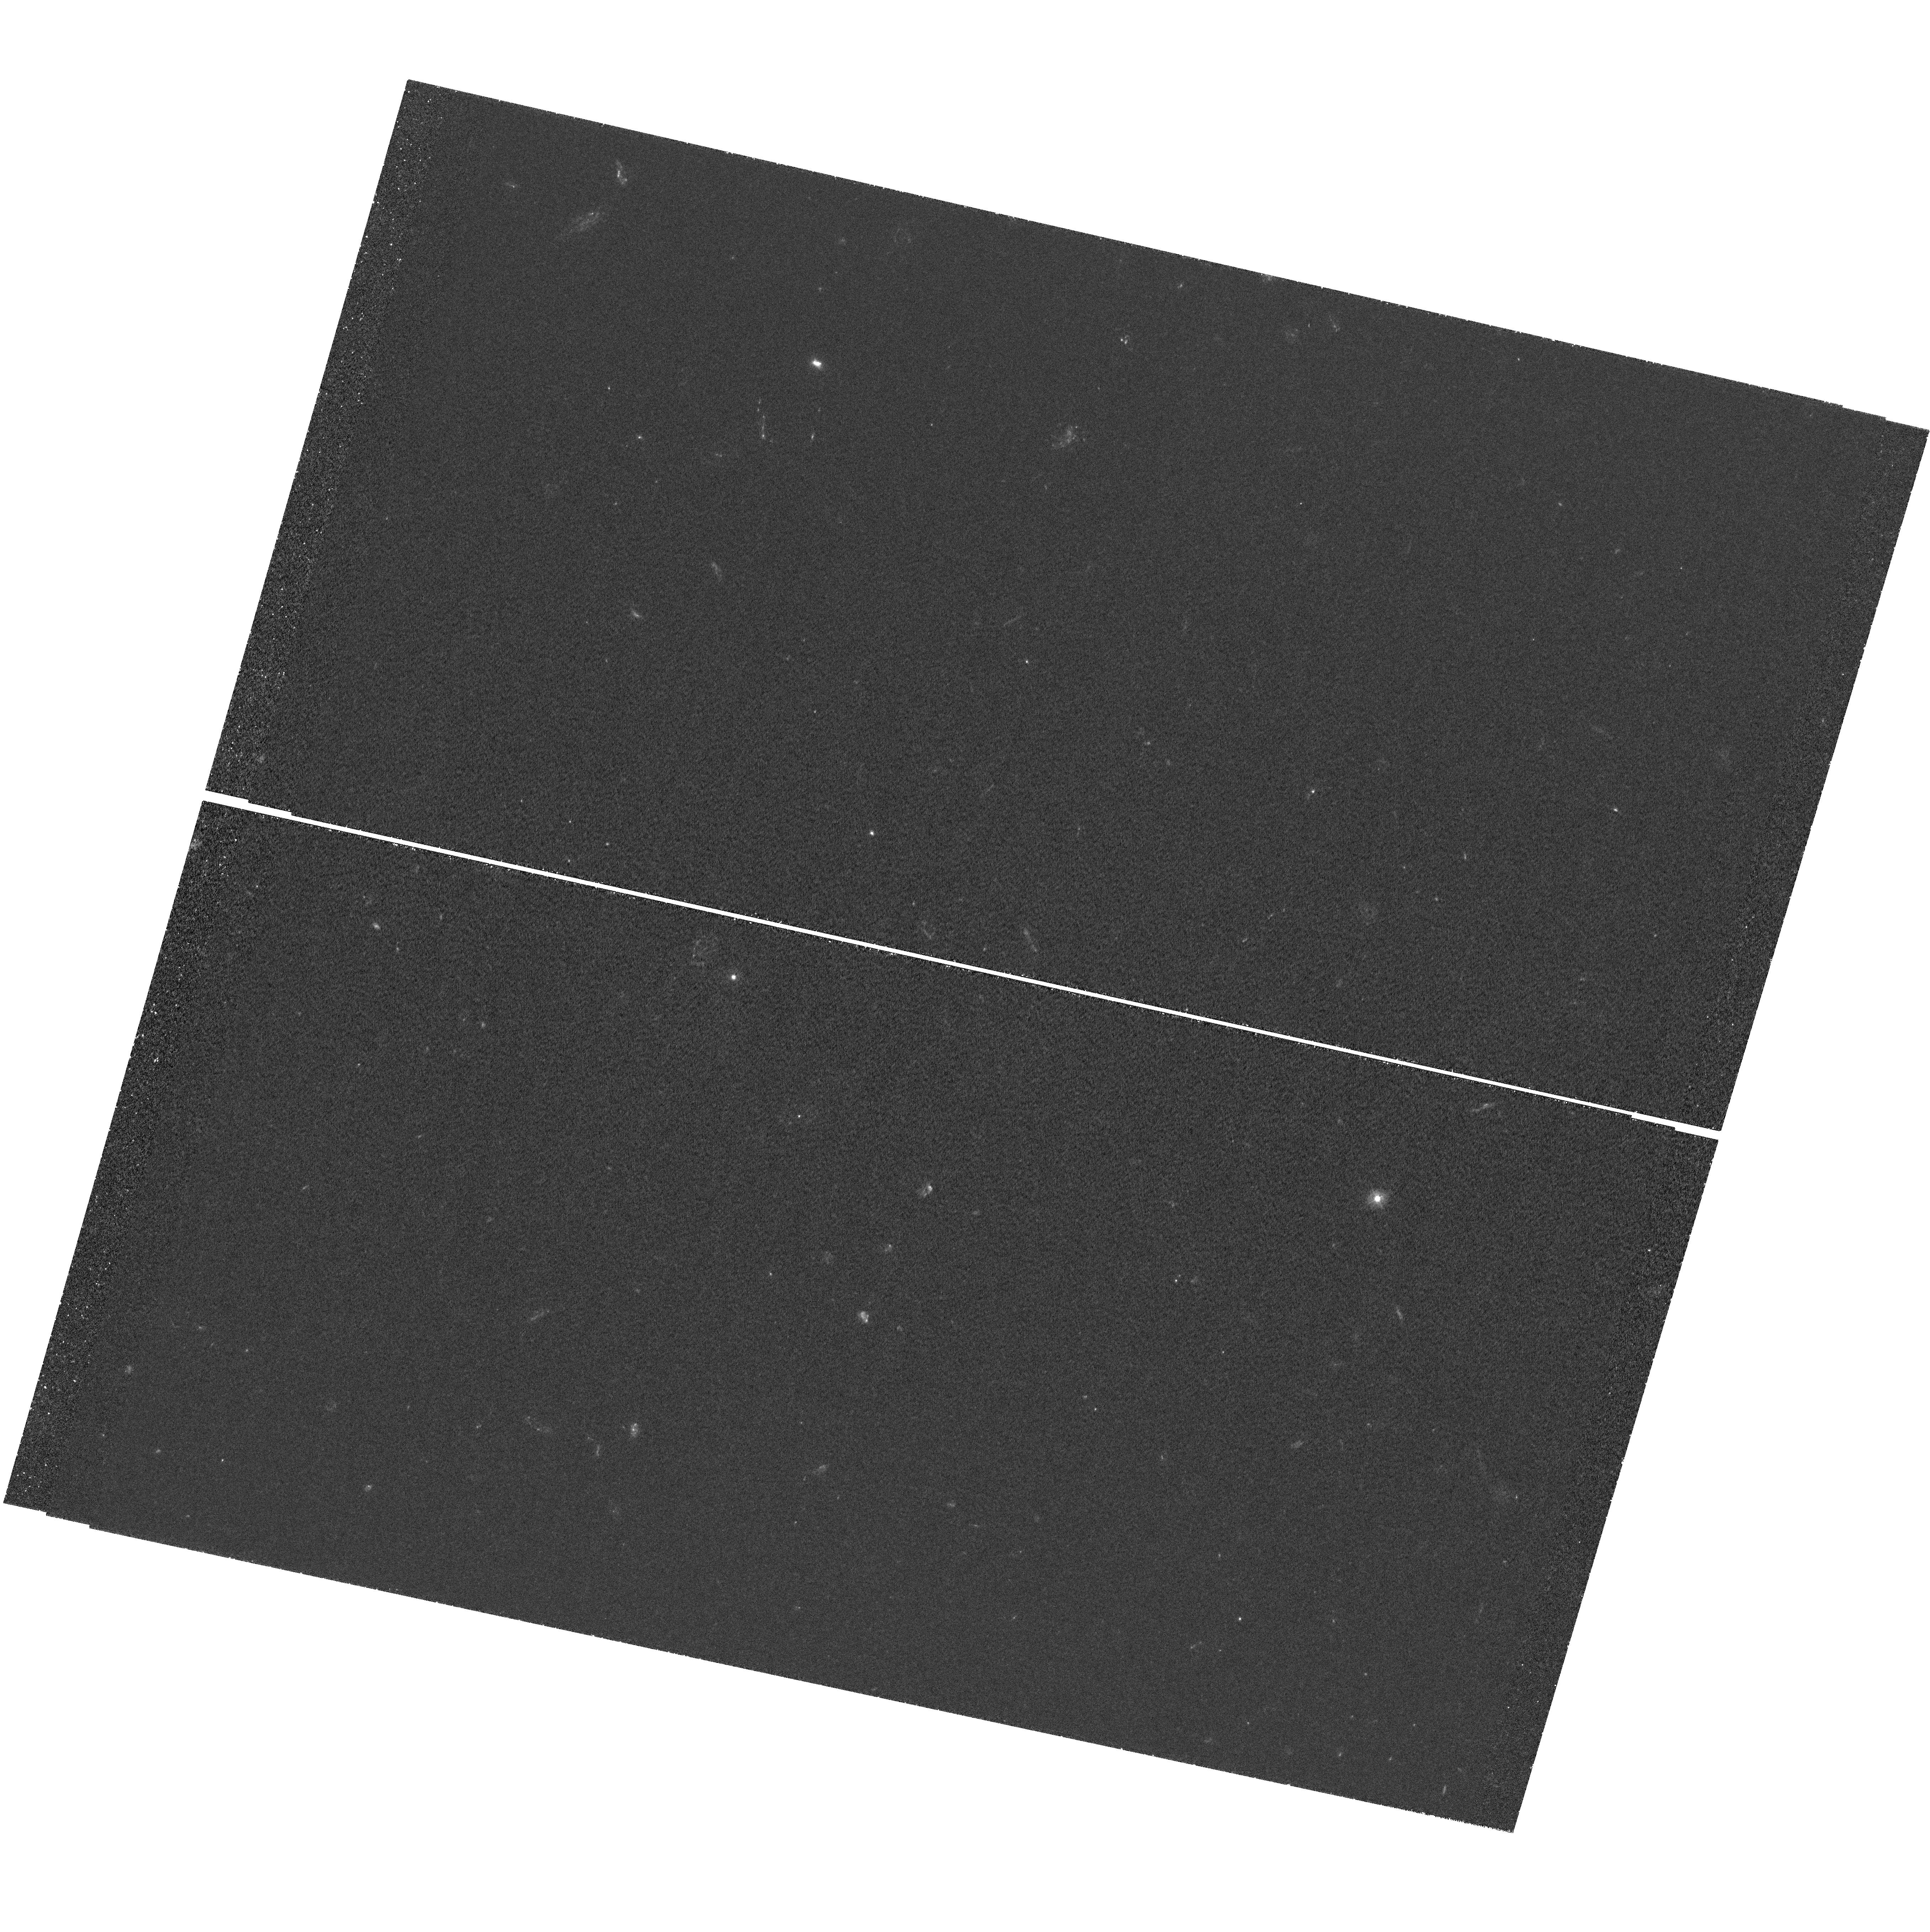
Target: J114833+193003
Instrument: WFC3/UVIS
Filter: F275W
Exposure: 3.9 h
Observation ID: hst_12266_02_wfc3_uvis_f275w_ibhw02

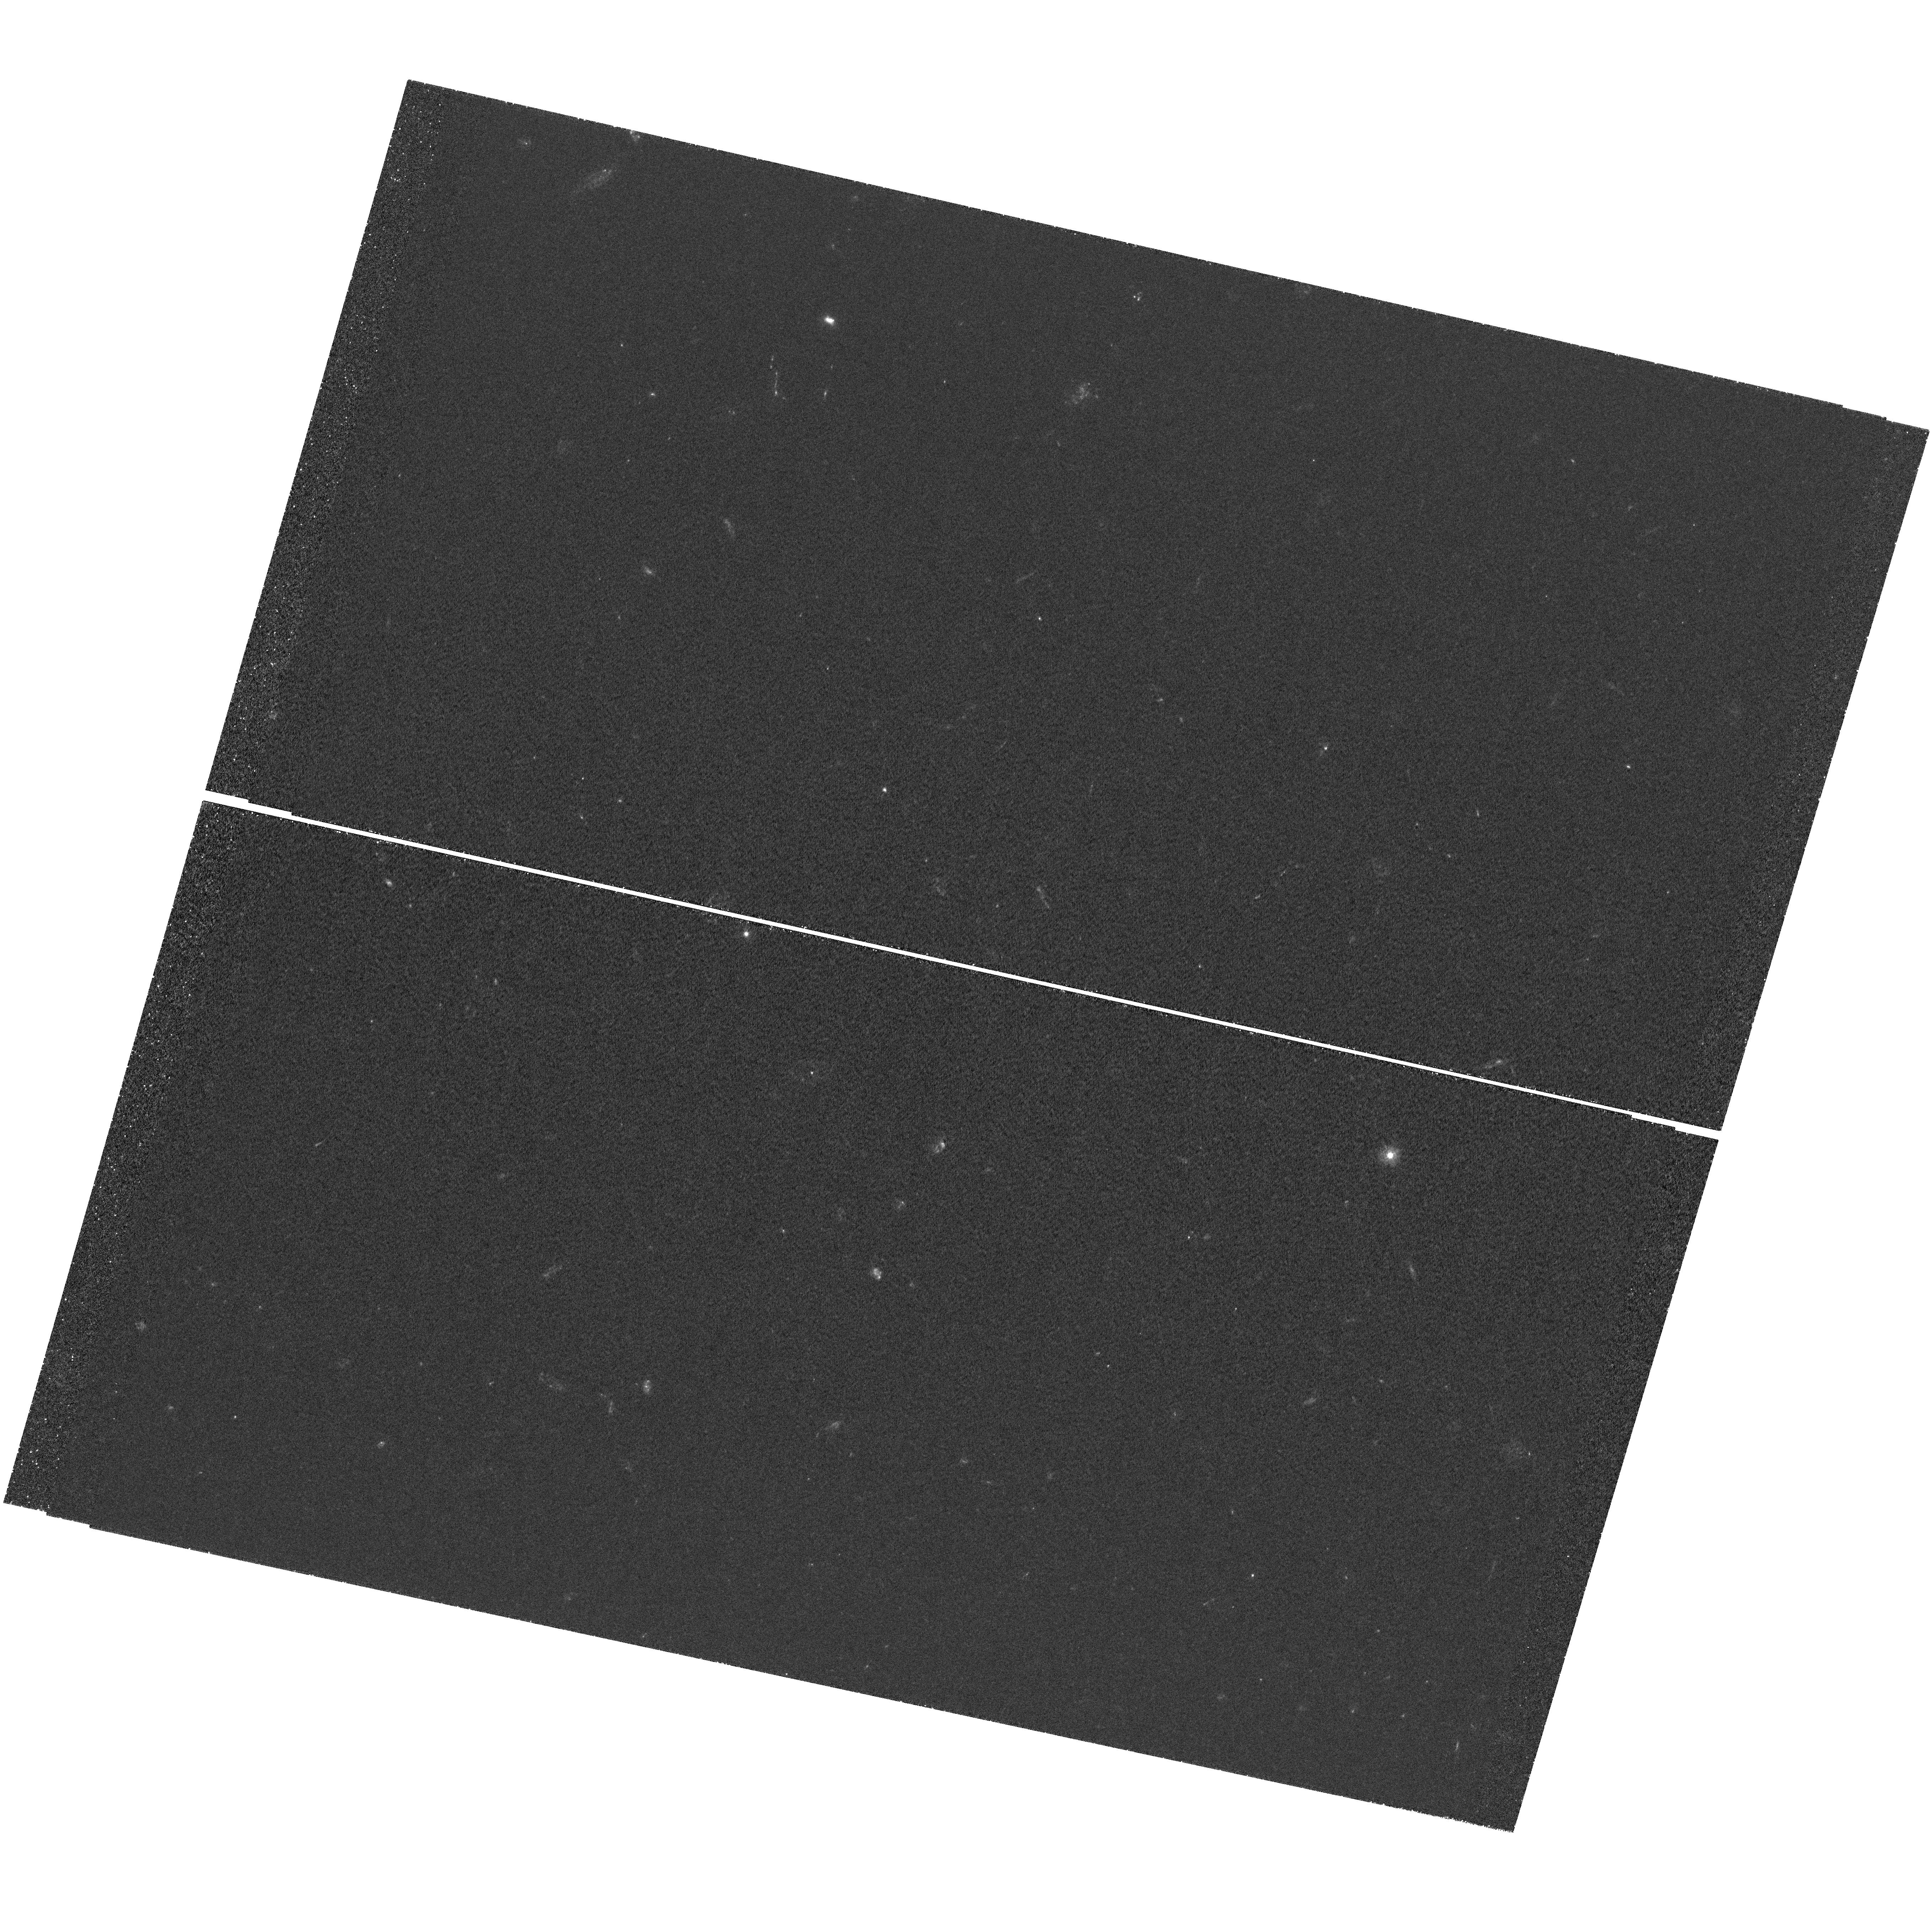
Target: J114833+193003
Instrument: WFC3/UVIS
Filter: F275W
Exposure: 3.9 h
Observation ID: hst_12266_01_wfc3_uvis_f275w_ibhw01

Lyman Continuum Escape Fractions with a Lensed LBG in the Sweet Spot (PI: Quider, Anna M.)

We propose to search for Lyman continuum (LyC) emission from the Cosmic Horseshoe. This star-forming galaxy at z = 2.38115 has been strongly lensed into a nearly complete Einstein ring of 10 arcsec diameter and magnified by a factor of 25 to g=20.1. The Cosmic Horseshoe is an ideal candidate for finding escaping LyC photons and studying in detail how LyC emission happens within a galaxy. In previous work we have shown that this galaxy has gaps in its interstellar medium, which are strongly correlated with a high escape fraction of LyC photons. We will improve the sensitivity of LyC escape fraction measurements by over an order of magnitude, thanks to the flux and resolution boost from gravitational lensing and the fortuitous location of the HST/UVIS F275W filter in the 'sweet spot' just redward of the Lyman limit. We will probe LyC escape fractions down to <3% at the 3-sigma level and constrain LyC emission across hundreds of resolution elements, corresponding to galactic structures as small as 100 pc. This galaxy has been well-characterized by studies in multiple wavebands, allowing us to place the LyC emission into the broader context of the Cosmic Horseshoe's properties. These HST observations will allow us to constrain how LyC emission happens within this galaxy and will guide our understanding of cosmic reionization.